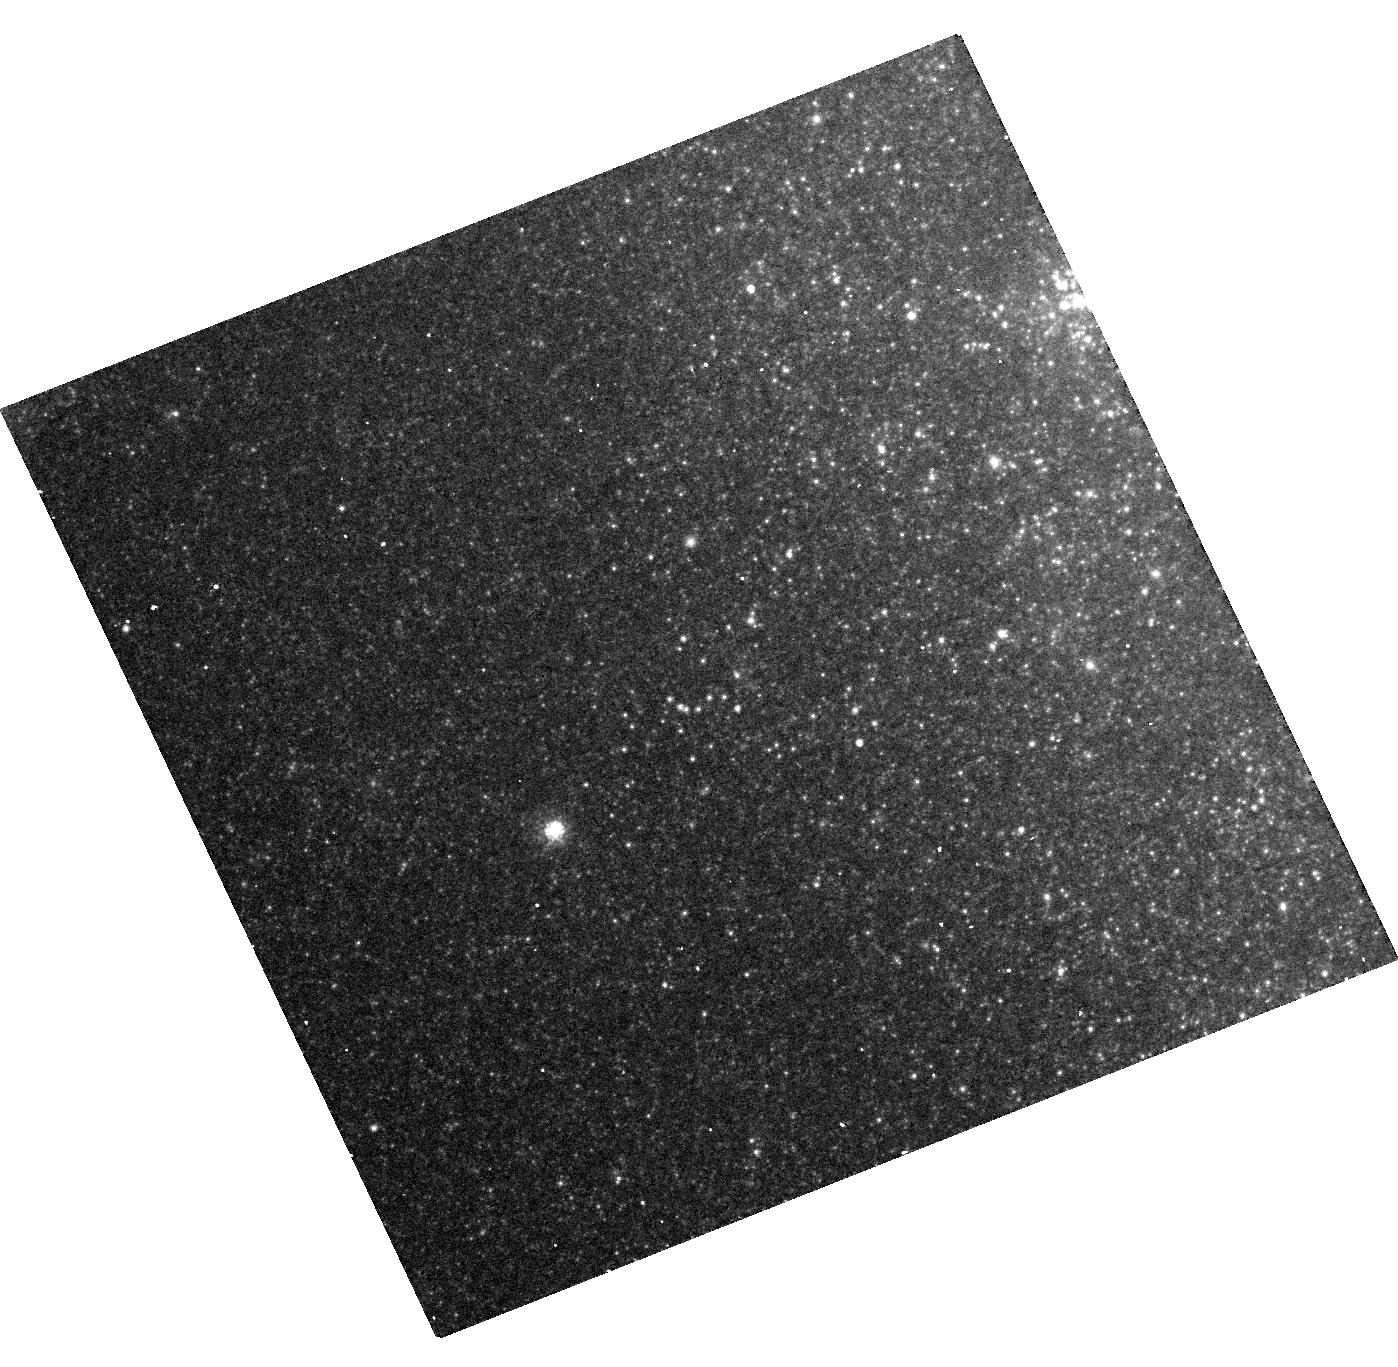
Target: SN-2013EJ
Instrument: WFC3/UVIS
Filter: F814W
Exposure: 16 min
Observation ID: hst_14116_01_wfc3_uvis_f814w_icw701

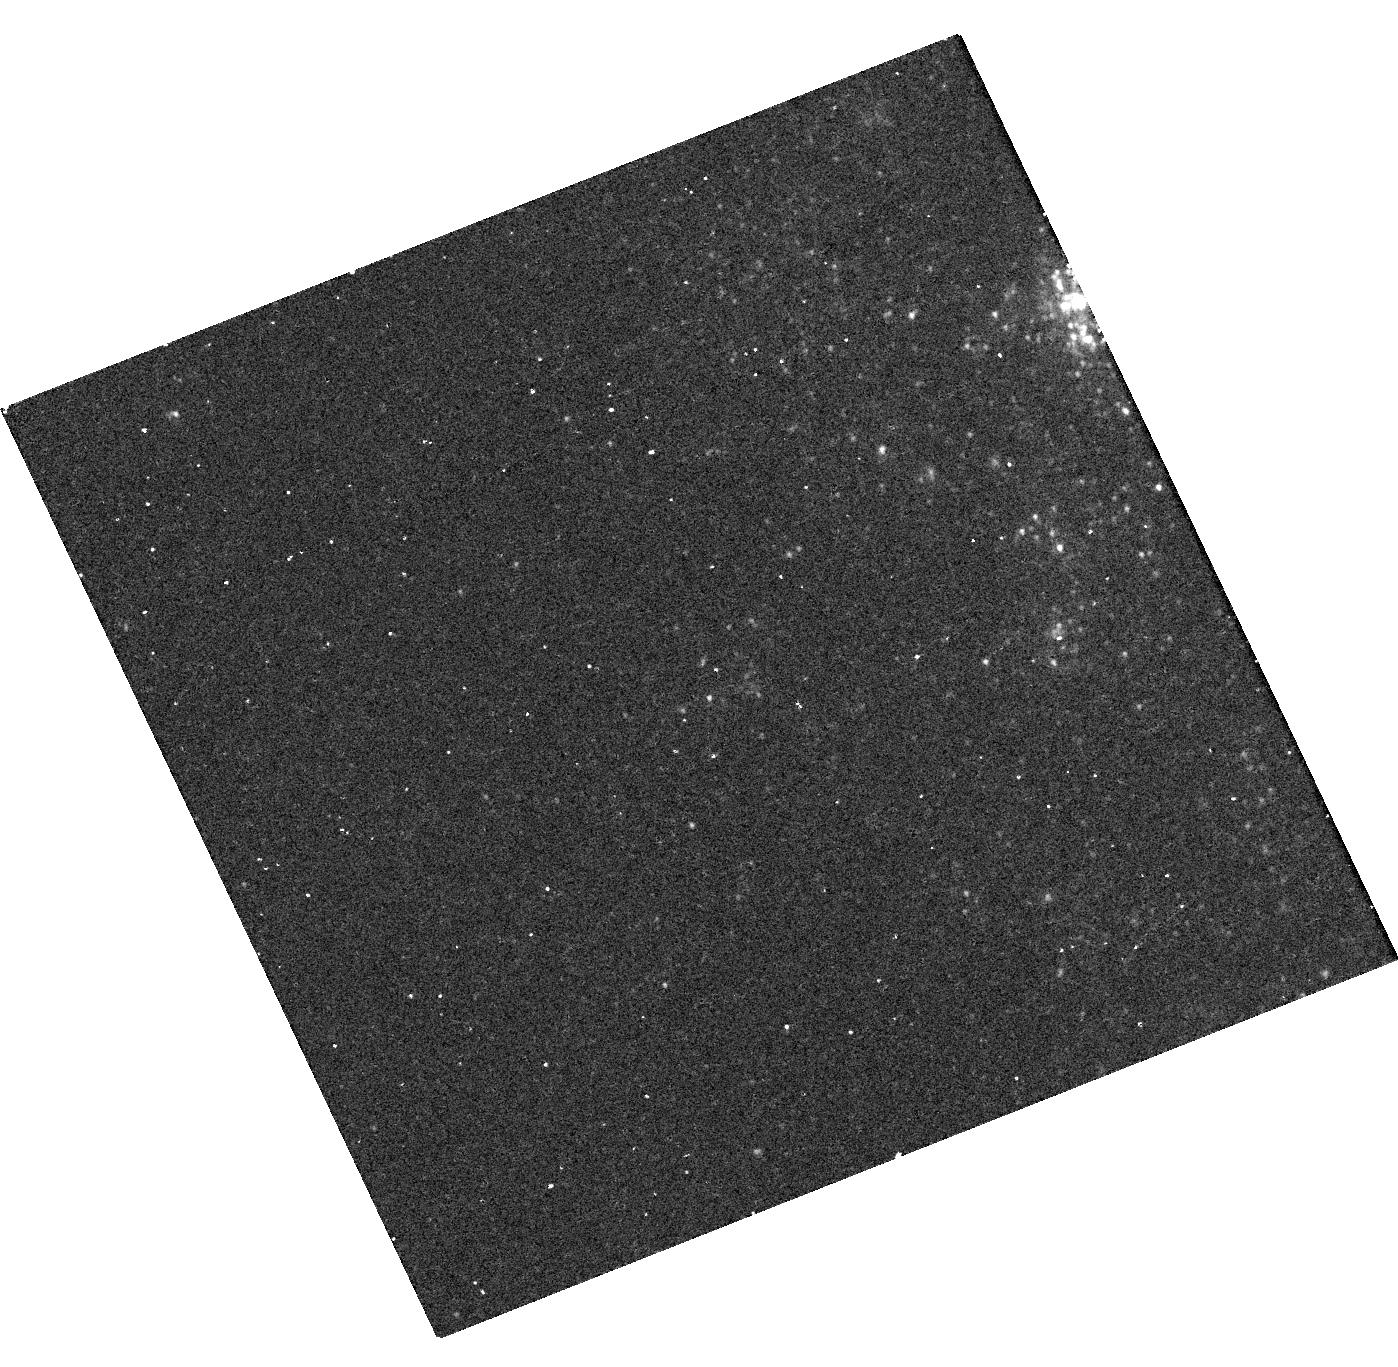
Target: SN-2013EJ
Instrument: WFC3/UVIS
Filter: F275W
Exposure: 22 min
Observation ID: hst_14116_01_wfc3_uvis_f275w_icw701

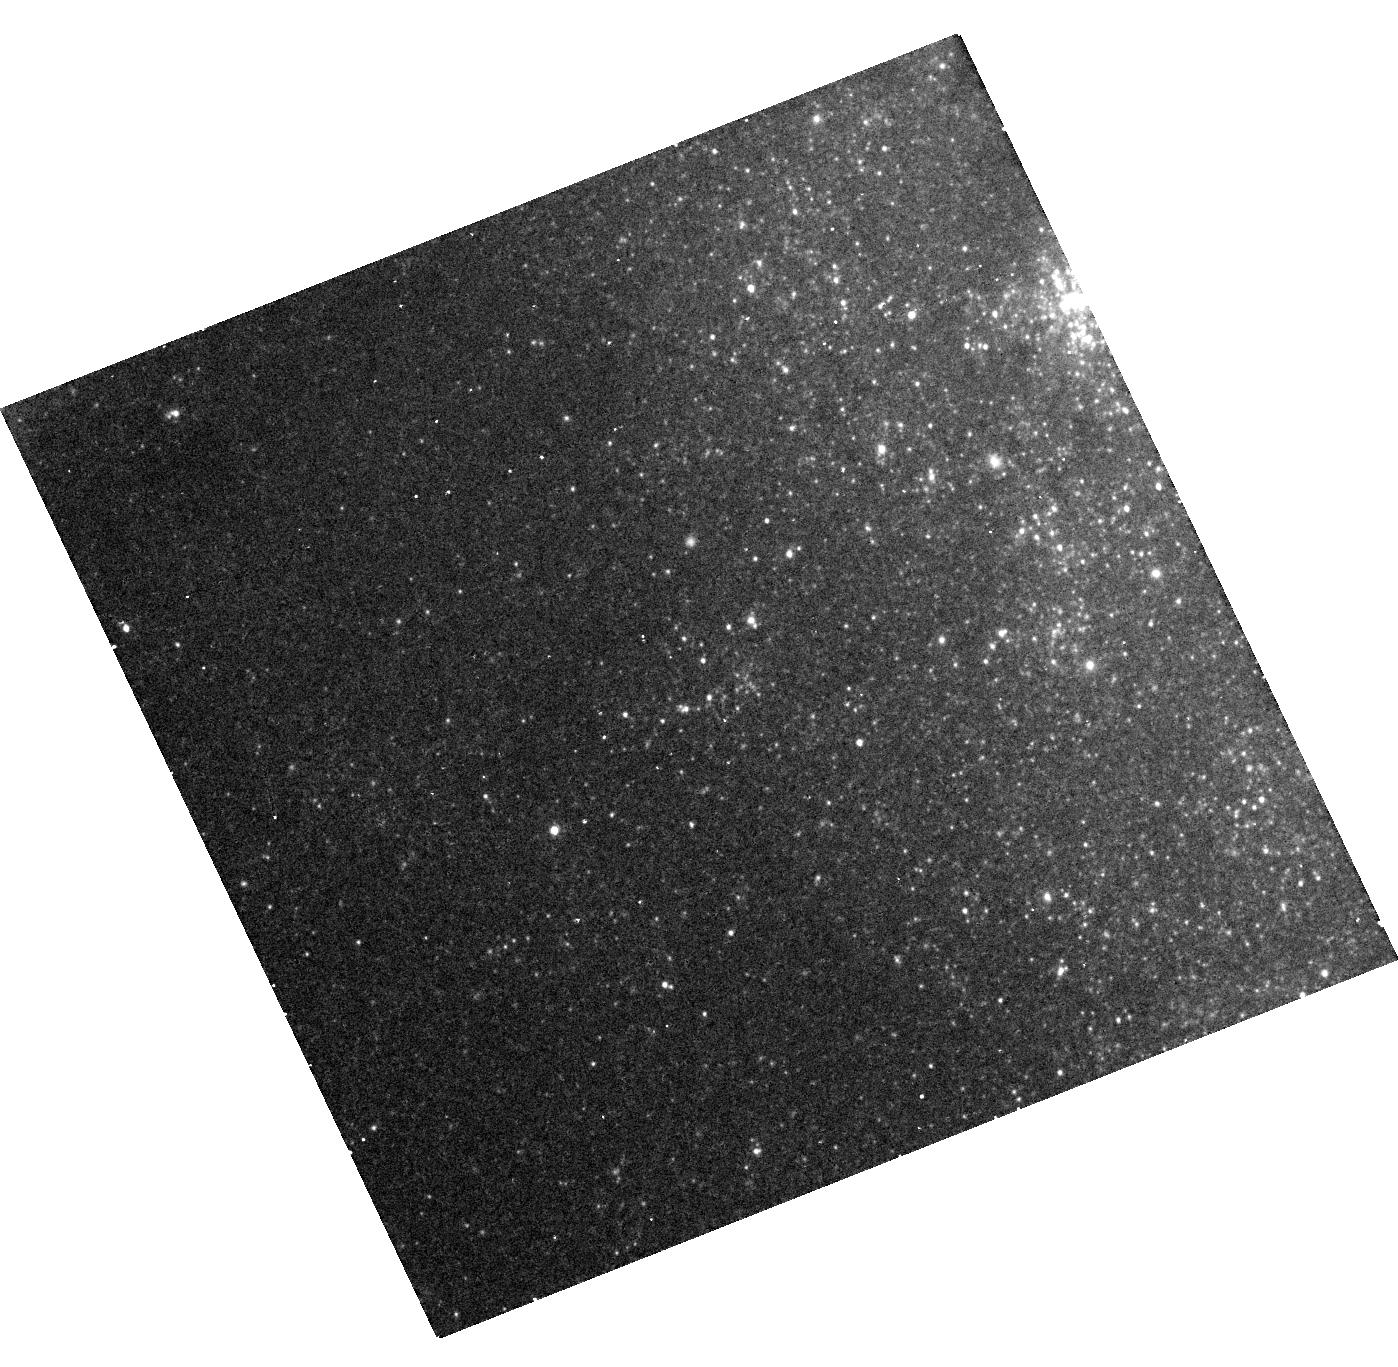
Target: SN-2013EJ
Instrument: WFC3/UVIS
Filter: F555W
Exposure: 12 min
Observation ID: hst_14116_01_wfc3_uvis_f555w_icw701

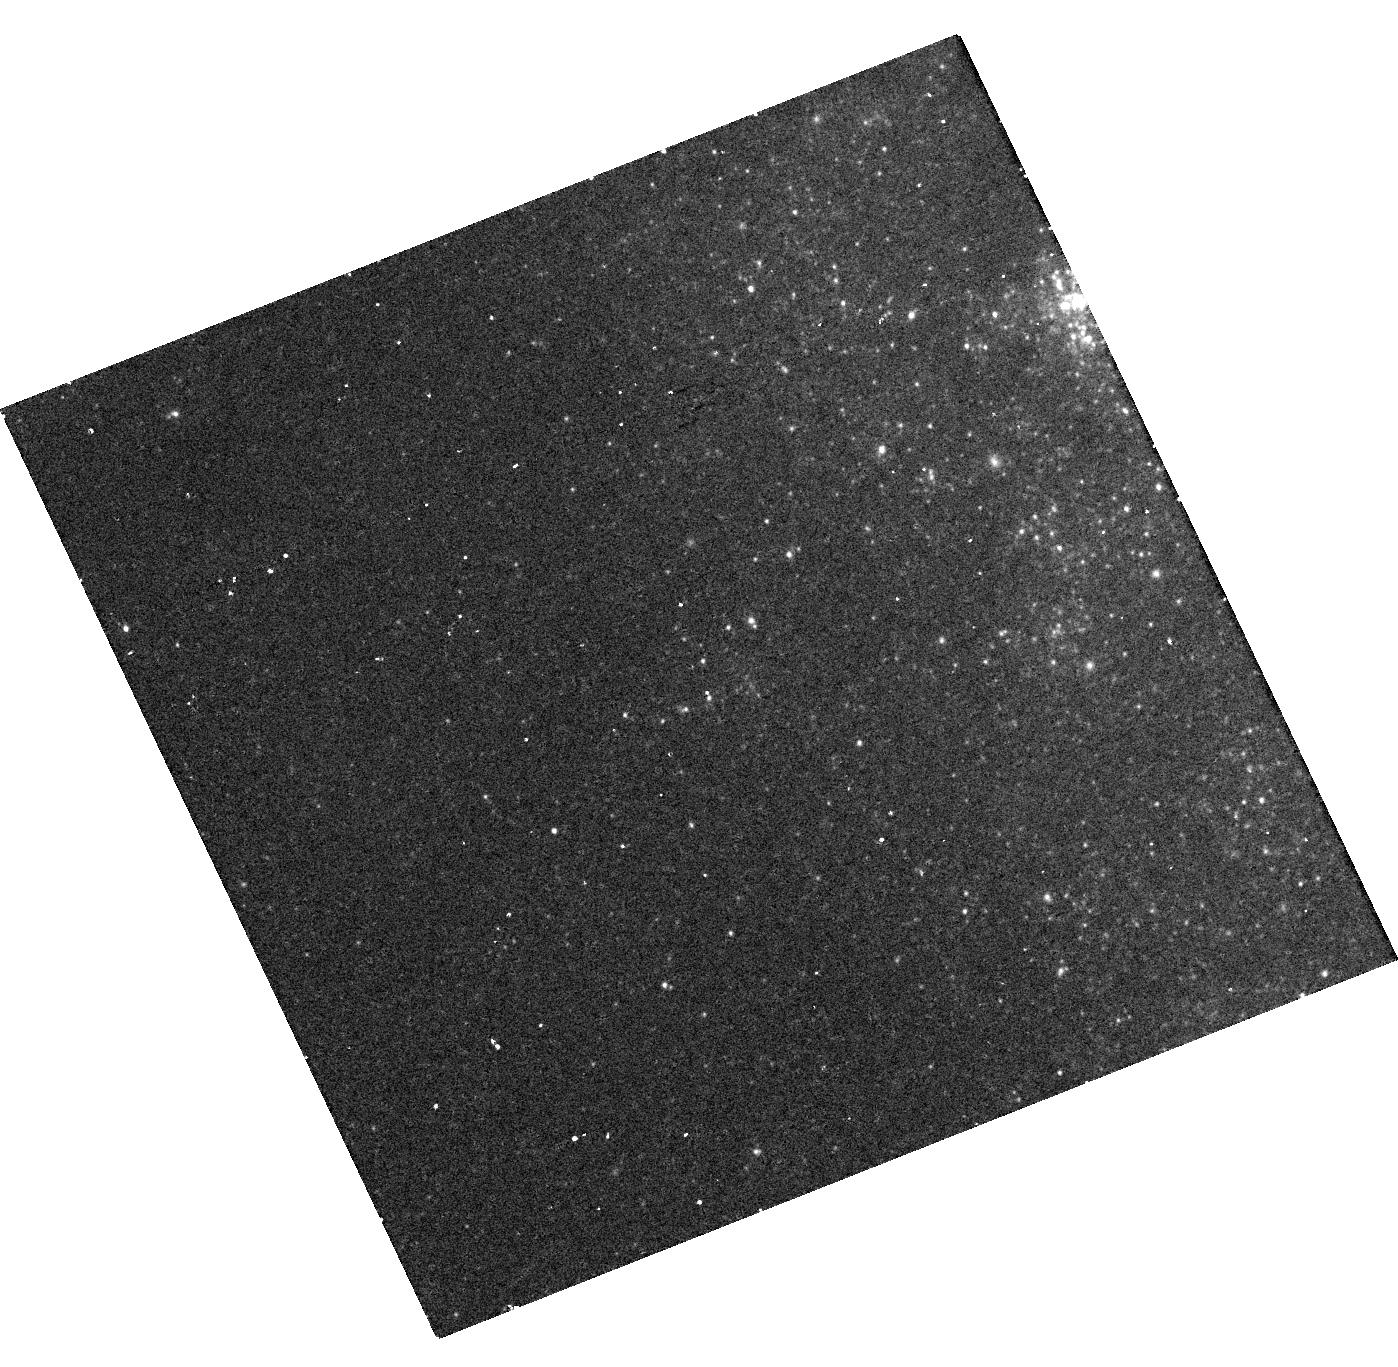
Target: SN-2013EJ
Instrument: WFC3/UVIS
Filter: F438W
Exposure: 12 min
Observation ID: hst_14116_01_wfc3_uvis_f438w_icw701

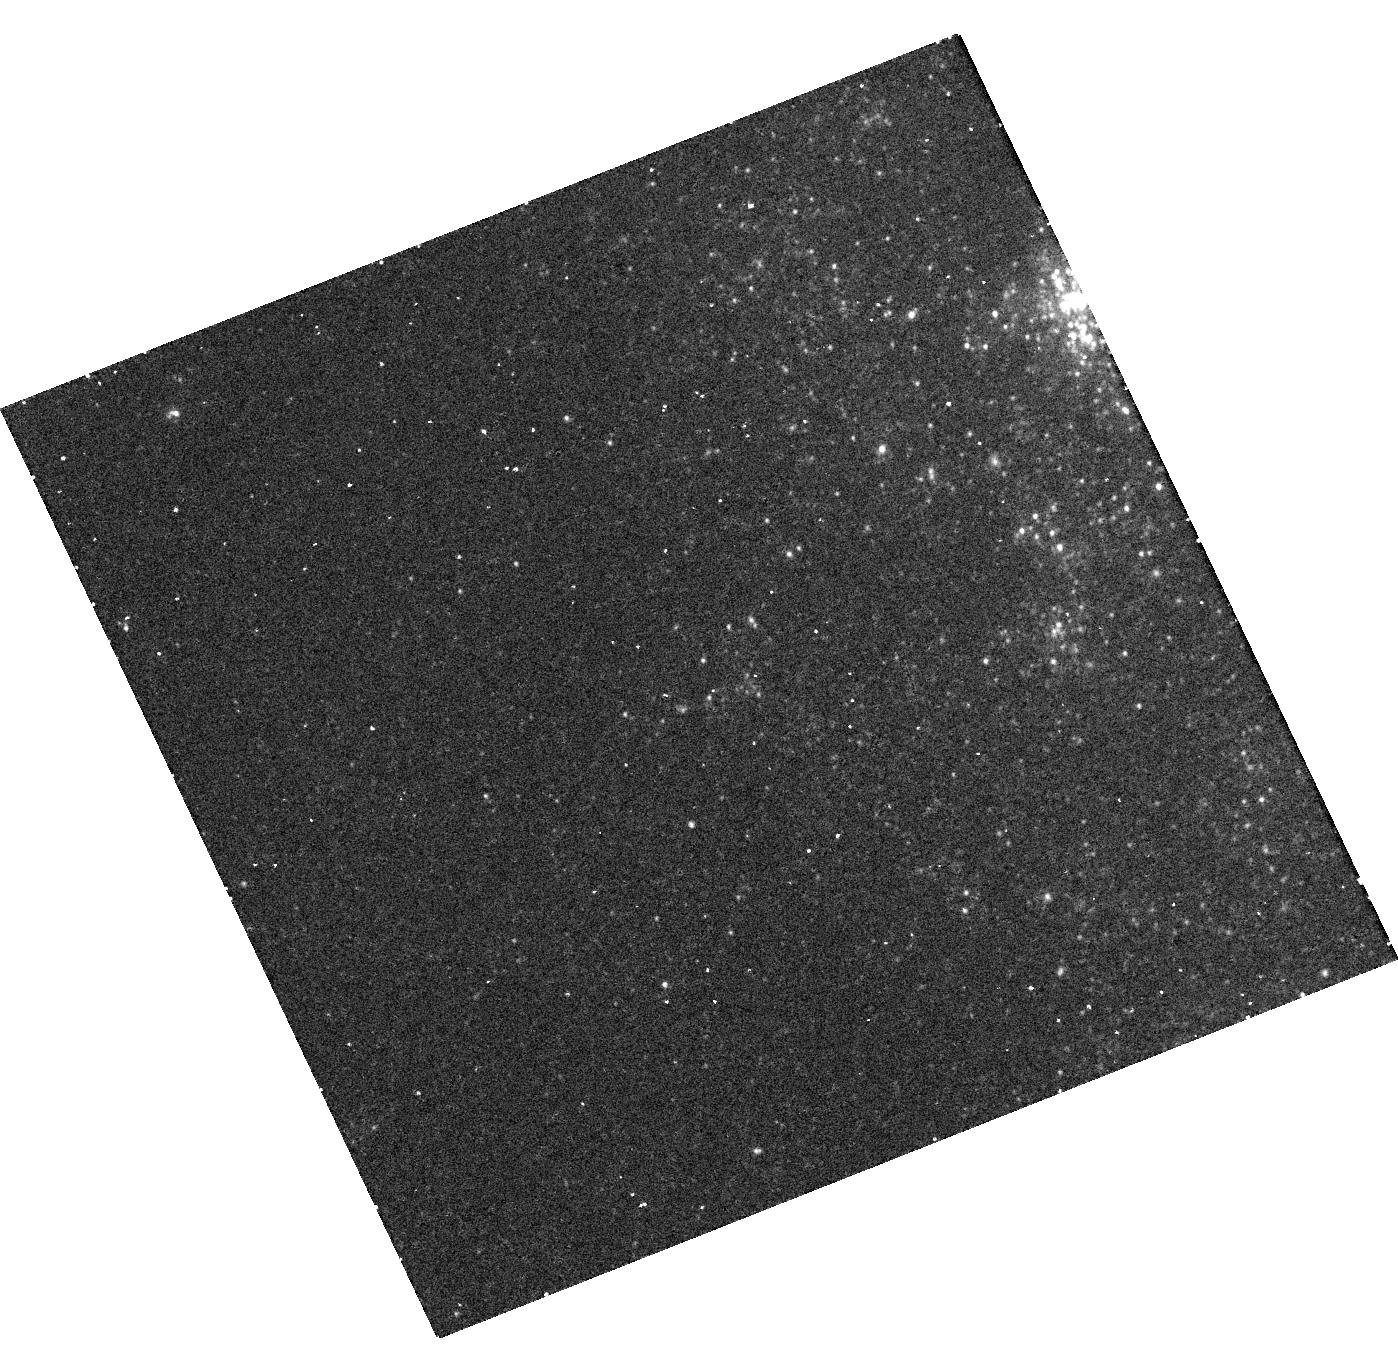
Target: SN-2013EJ
Instrument: WFC3/UVIS
Filter: F336W
Exposure: 22 min
Observation ID: hst_14116_01_wfc3_uvis_f336w_icw701

A Search for A Light Echo from Supernova 2013ej (PI: Van Dyk, Schuyler D.)

Light echoes from supernovae are fascinating phenomena and can probe both the circumstellar and interstellar structures, the size distribution and chemical composition of the scattering dust, and the detailed history of the outburst giving rise to the echo. Although light echoes from recent extragalactic supernovae could well be a common occurrence, observations which spatially resolve echoes are relatively rare. The main obstacle to resolving the echo is that the SN host galaxies must be relatively nearby, although, even then, the structures can only be revealed by the superior angular resolution of HST. The light echo of a SN results from the luminous ultraviolet (UV)/optical pulse scattered by dust in the SN environment. In particular, we can witness a record of the bright, rapid, elusive flash of X-ray/UV emission emerging as the SN shock breaks through the massive envelope around the progenitor star. We propose to search for a light echo around the recent Type II-Plateau Supernova 2013ej in the nearby, nearly face-on spiral host galaxy Messier 74. Previous HST imaging since the explosion has not revealed an echo. However, those observations were too soon, when the SN was still on the plateau and quite bright. The WFC3/UVIS multi-band imaging we propose will be late enough, near day 900 of the SN age, and sensitive enough to detect a possible light echo. There are very few other supernovae this nearby, at an old enough age, where adequately resolving the echo is possible. Cycle 23 is the time to do this for SN 2013ej, taking particular advantage of the UV.